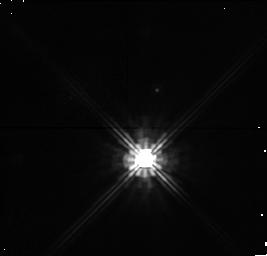
Target: ALPHAPER-032823+491430. Instrument: NICMOS/NIC1. Filter: F140W. Exposure: 10 min. Observation ID: n4mea7010

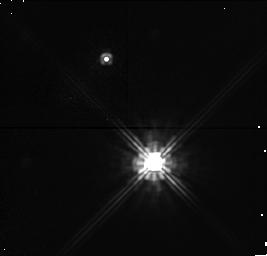
Target: ALPHAPER-032337+485854. Instrument: NICMOS/NIC1. Filter: F140W. Exposure: 6 min. Observation ID: n4mea3010

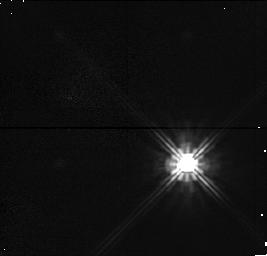
Target: ALPHAPER-031946+500836. Instrument: NICMOS/NIC1. Filter: F140W. Exposure: 2 min. Observation ID: n4mec2010

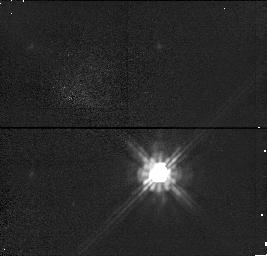
Target: ALPHAPER-032739+482500. Instrument: NICMOS/NIC1. Filter: F140W. Exposure: 2 min. Observation ID: n4mea5010

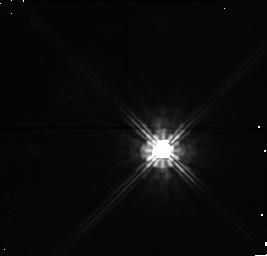
Target: ALPHAPER-032001+465302. Instrument: NICMOS/NIC1. Filter: F140W. Exposure: 6 min. Observation ID: n4me01010

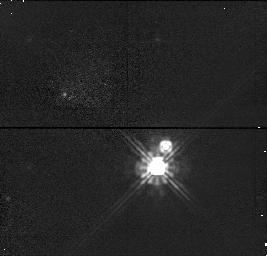
Target: ALPHAPER-032432+491829. Instrument: NICMOS/NIC1. Filter: F140W. Exposure: 2 min. Observation ID: n4mec4010

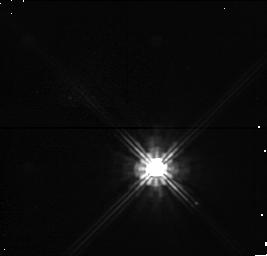
Target: ALPHAPER-032516+482225. Instrument: NICMOS/NIC1. Filter: F140W. Exposure: 4 min. Observation ID: n4mea0010

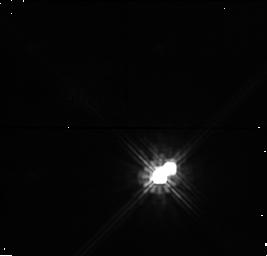
Target: ALPHAPER-033251+495045. Instrument: NICMOS/NIC1. Filter: F140W. Exposure: 6 min. Observation ID: n4meb9010

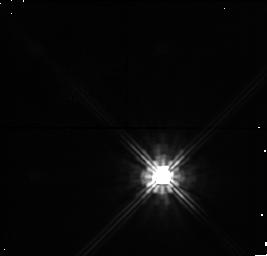
Target: ALPHAPER-033231+491035. Instrument: NICMOS/NIC1. Filter: F140W. Exposure: 6 min. Observation ID: n4mea9010

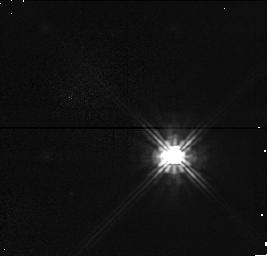
Target: ALPHAPER-031829+502732. Instrument: NICMOS/NIC1. Filter: F140W. Exposure: 2 min. Observation ID: n4me02010

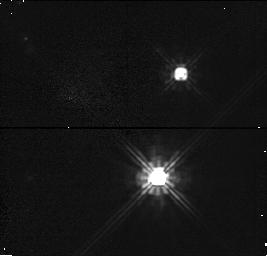
Target: ALPHAPER-032241+494042. Instrument: NICMOS/NIC1. Filter: F140W. Exposure: 2 min. Observation ID: n4mea4010

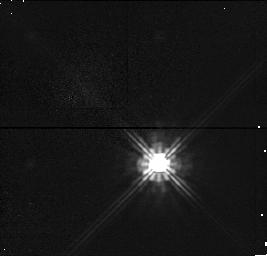
Target: ALPHAPER-032723+482225. Instrument: NICMOS/NIC1. Filter: F140W. Exposure: 2 min. Observation ID: n4me05010

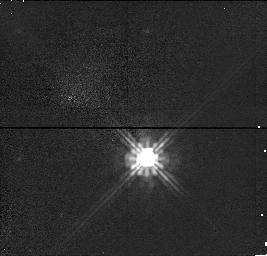
Target: ALPHAPER-032501+490207. Instrument: NICMOS/NIC1. Filter: F140W. Exposure: 2 min. Observation ID: n4mea6010

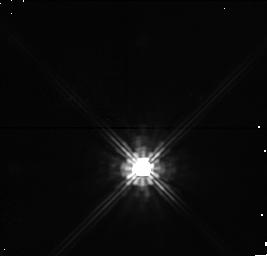
Target: ALPHAPER-032116+483508. Instrument: NICMOS/NIC1. Filter: F140W. Exposure: 6 min. Observation ID: n4me03010

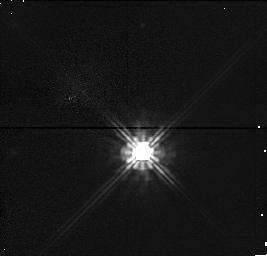
Target: ALPHAPER-032819+483949. Instrument: NICMOS/NIC1. Filter: F140W. Exposure: 2 min. Observation ID: n4meb5010

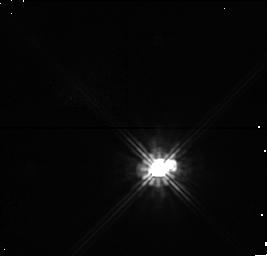
Target: ALPHAPER-032625+482008. Instrument: NICMOS/NIC1. Filter: F140W. Exposure: 4 min. Observation ID: n4meb0010

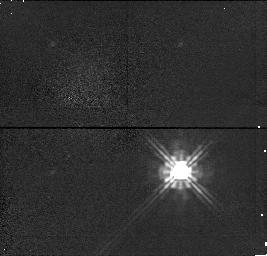
Target: ALPHAPER-031902+493338. Instrument: NICMOS/NIC1. Filter: F140W. Exposure: 2 min. Observation ID: n4meb2010

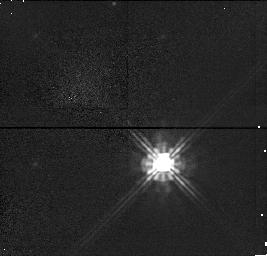
Target: ALPHAPER-032453+490415. Instrument: NICMOS/NIC1. Filter: F140W. Exposure: 2 min. Observation ID: n4me06010

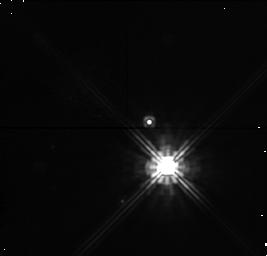
Target: ALPHAPER-033210+490829. Instrument: NICMOS/NIC1. Filter: F140W. Exposure: 6 min. Observation ID: n4me09010

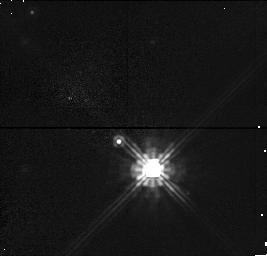
Target: ALPHAPER-032847+491629. Instrument: NICMOS/NIC1. Filter: F140W. Exposure: 2 min. Observation ID: n4meb8010

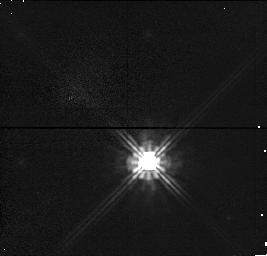
Target: ALPHAPER-032554+483110. Instrument: NICMOS/NIC1. Filter: F140W. Exposure: 2 min. Observation ID: n4mec6010

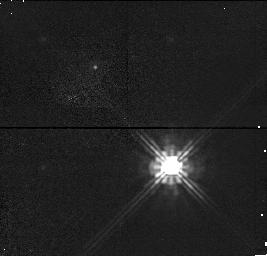
Target: ALPHAPER-033023+482442. Instrument: NICMOS/NIC1. Filter: F140W. Exposure: 2 min. Observation ID: n4mec5010

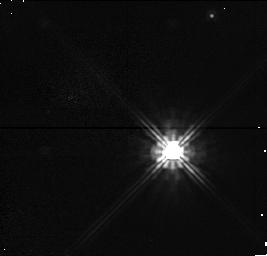
Target: ALPHAPER-031958+495208. Instrument: NICMOS/NIC1. Filter: F140W. Exposure: 2 min. Observation ID: n4mea2010

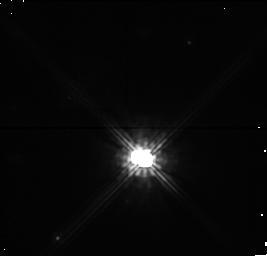
Target: ALPHAPER-032448+485321. Instrument: NICMOS/NIC1. Filter: F140W. Exposure: 4 min. Observation ID: n4me10010

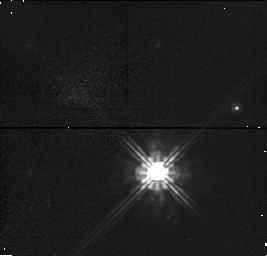
Target: ALPHAPER-032532+483012. Instrument: NICMOS/NIC1. Filter: F140W. Exposure: 2 min. Observation ID: n4meb6010

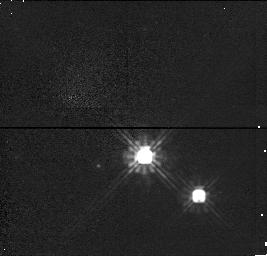
Target: ALPHAPER-032343+491032. Instrument: NICMOS/NIC1. Filter: F140W. Exposure: 2 min. Observation ID: n4meb4010

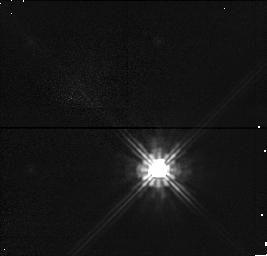
Target: ALPHAPER-032616+485029. Instrument: NICMOS/NIC1. Filter: F140W. Exposure: 2 min. Observation ID: n4me08010

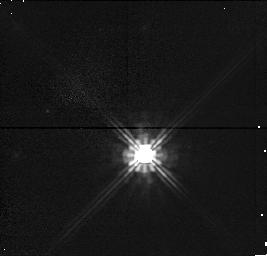
Target: ALPHAPER-032848+491155. Instrument: NICMOS/NIC1. Filter: F140W. Exposure: 2 min. Observation ID: n4mea8010

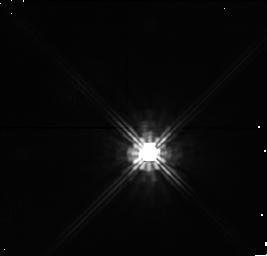
Target: ALPHAPER-032628+490213. Instrument: NICMOS/NIC1. Filter: F140W. Exposure: 10 min. Observation ID: n4me07010

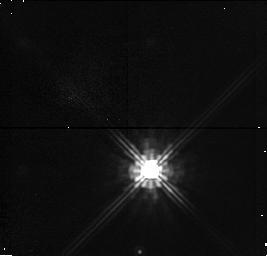
Target: ALPHAPER-032425+484822. Instrument: NICMOS/NIC1. Filter: F140W. Exposure: 6 min. Observation ID: n4meb3010

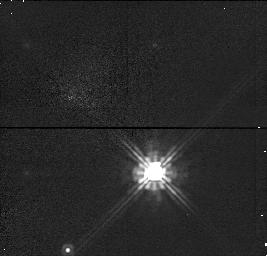
Target: ALPHAPER-032122+495704. Instrument: NICMOS/NIC1. Filter: F140W. Exposure: 2 min. Observation ID: n4me04010

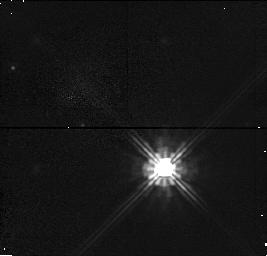
Target: ALPHAPER-032927+492036. Instrument: NICMOS/NIC1. Filter: F140W. Exposure: 2 min. Observation ID: n4mec8010

Multiplicity Survey of Alpha Persei: Studying the Evolution and Effects of Companions (PI: Patience, Jenny)

Extensive observations have established that binaries are twice as common amongst pre-main sequence stars than older solar neighborhood G-dwarfs. The origin of this dramatic decrease in multiplicity is not known, but disruption of multiple systems through interactions is a possible mechanism. The predicted decline in multiplicity with age should be more pronounced among low mass stars, due to their lower binding energy. We propose to test this hypothesis by conducting a J- band companion search with NICMOS1 of 35 low mass stars in the young (50-80 Myr) cluster Alpha Persei which has an age intermediate between the T Tauri stars and the solar neighborhood. Given the young age of Alpha Persei, the J-band data are capable of detecting companions with masses as low as $/sim$40 M_J, thus, the HST observations will probe the frequency of both stellar and substellar companions. Additionally, these data will place observational constraints on models of star formation and will clarify the role of companion stars in the timescale for disk dissipation. HST offers the only means of obtaining high sensitivity, high resolution images of the lower mass stars. HST images of these stars will allow us to (1) investigate the existence and the mass dependence of an evolutionary trend in the binary fraction, (2) test mass dependent predictions of binary star formation models, and (3) study the importance of companion stars in the dissipation of circumstellar disks.